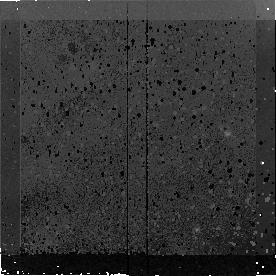
Target: MIPS180. Instrument: NICMOS/NIC2. Filter: F160W. Exposure: 43 min. Observation ID: n9nd24010

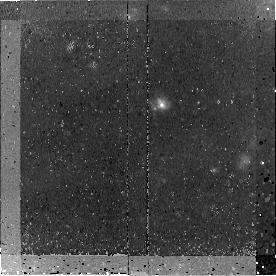
Target: MIPS15928. Instrument: NICMOS/NIC2. Filter: F160W. Exposure: 45 min. Observation ID: n9nd01010

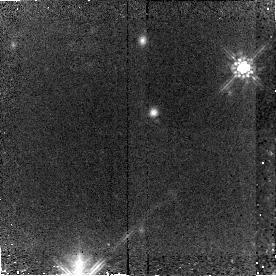
Target: MIPS8342. Instrument: NICMOS/NIC2. Filter: F160W. Exposure: 45 min. Observation ID: n9nd02010

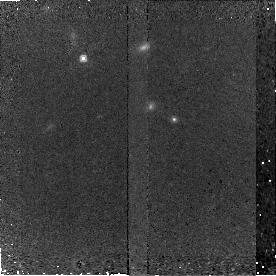
Target: MIPS464. Instrument: NICMOS/NIC2. Filter: F160W. Exposure: 45 min. Observation ID: n9nd15020

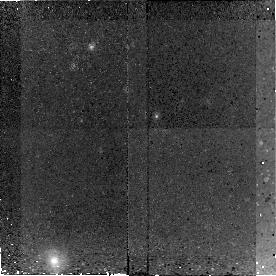
Target: MIPS22558. Instrument: NICMOS/NIC2. Filter: F160W. Exposure: 43 min. Observation ID: n9nd31010

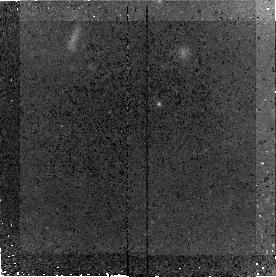
Target: MIPS22699. Instrument: NICMOS/NIC2. Filter: F160W. Exposure: 45 min. Observation ID: n9nd30020

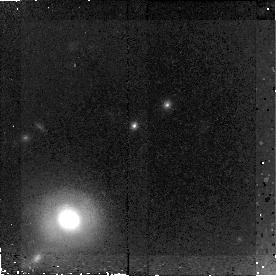
Target: MIPS22651. Instrument: NICMOS/NIC2. Filter: F160W. Exposure: 43 min. Observation ID: n9nd13010

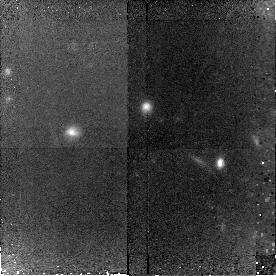
Target: MIPS15977. Instrument: NICMOS/NIC2. Filter: F160W. Exposure: 43 min. Observation ID: n9nd35010

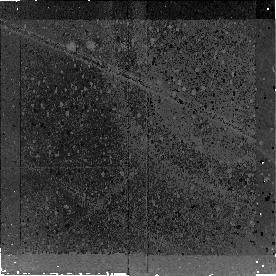
Target: MIPS429. Instrument: NICMOS/NIC2. Filter: F160W. Exposure: 43 min. Observation ID: n9nd07010

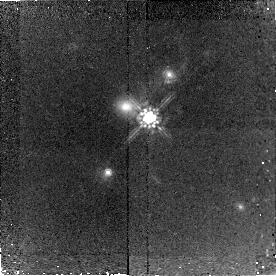
Target: MIPS289. Instrument: NICMOS/NIC2. Filter: F160W. Exposure: 43 min. Observation ID: n9nd05010

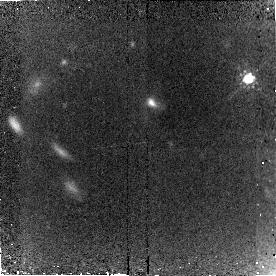
Target: MIPS16080. Instrument: NICMOS/NIC2. Filter: F160W. Exposure: 45 min. Observation ID: n9nd18010

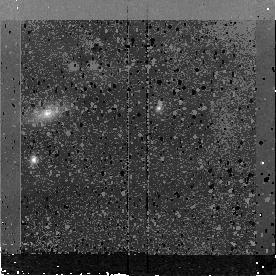
Target: MIPS16095. Instrument: NICMOS/NIC2. Filter: F160W. Exposure: 45 min. Observation ID: n9nd11020

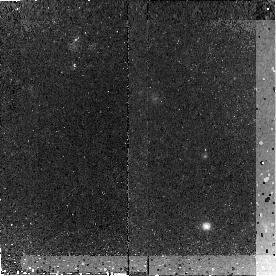
Target: MIPS78. Instrument: NICMOS/NIC2. Filter: F160W. Exposure: 45 min. Observation ID: n9nd23020

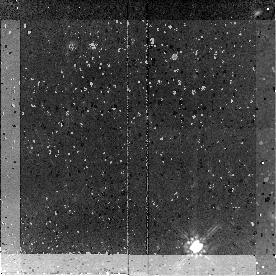
Target: MIPS8245. Instrument: NICMOS/NIC2. Filter: F160W. Exposure: 43 min. Observation ID: n9nd29010

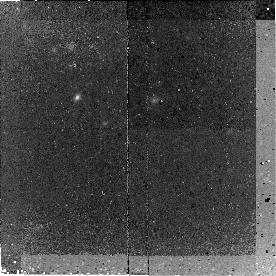
Target: MIPS16122. Instrument: NICMOS/NIC2. Filter: F160W. Exposure: 43 min. Observation ID: n9nd20020

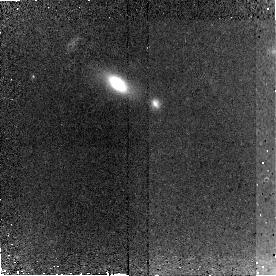
Target: MIPS22661. Instrument: NICMOS/NIC2. Filter: F160W. Exposure: 45 min. Observation ID: n9nd34020

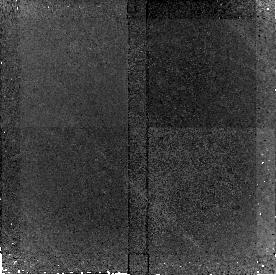
Target: MIPS22482. Instrument: NICMOS/NIC2. Filter: F160W. Exposure: 43 min. Observation ID: n9nd16010

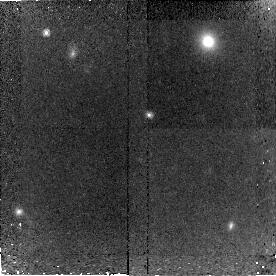
Target: MIPS15958. Instrument: NICMOS/NIC2. Filter: F160W. Exposure: 43 min. Observation ID: n9nd19010

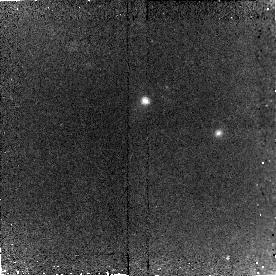
Target: MIPS22204. Instrument: NICMOS/NIC2. Filter: F160W. Exposure: 43 min. Observation ID: n9nd21010

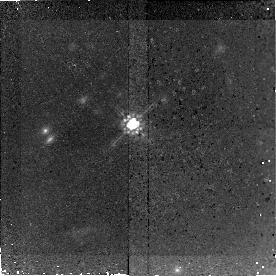
Target: MIPS42. Instrument: NICMOS/NIC2. Filter: F160W. Exposure: 43 min. Observation ID: n9nd17010

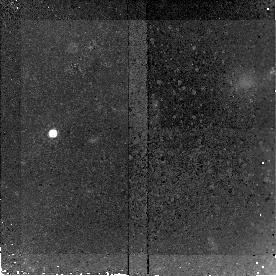
Target: MIPS22530. Instrument: NICMOS/NIC2. Filter: F160W. Exposure: 43 min. Observation ID: n9nd06010

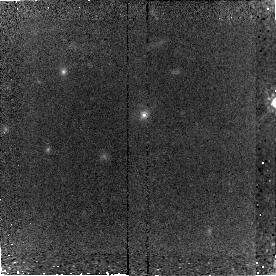
Target: MIPS15949. Instrument: NICMOS/NIC2. Filter: F160W. Exposure: 45 min. Observation ID: n9nd22010

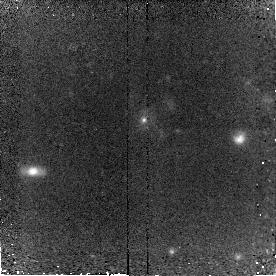
Target: MIPS16144. Instrument: NICMOS/NIC2. Filter: F160W. Exposure: 43 min. Observation ID: n9nd08010

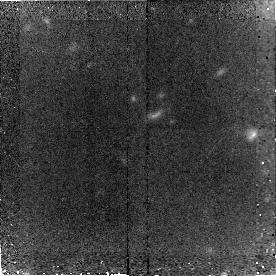
Target: MIPS8493. Instrument: NICMOS/NIC2. Filter: F160W. Exposure: 45 min. Observation ID: n9nd04010

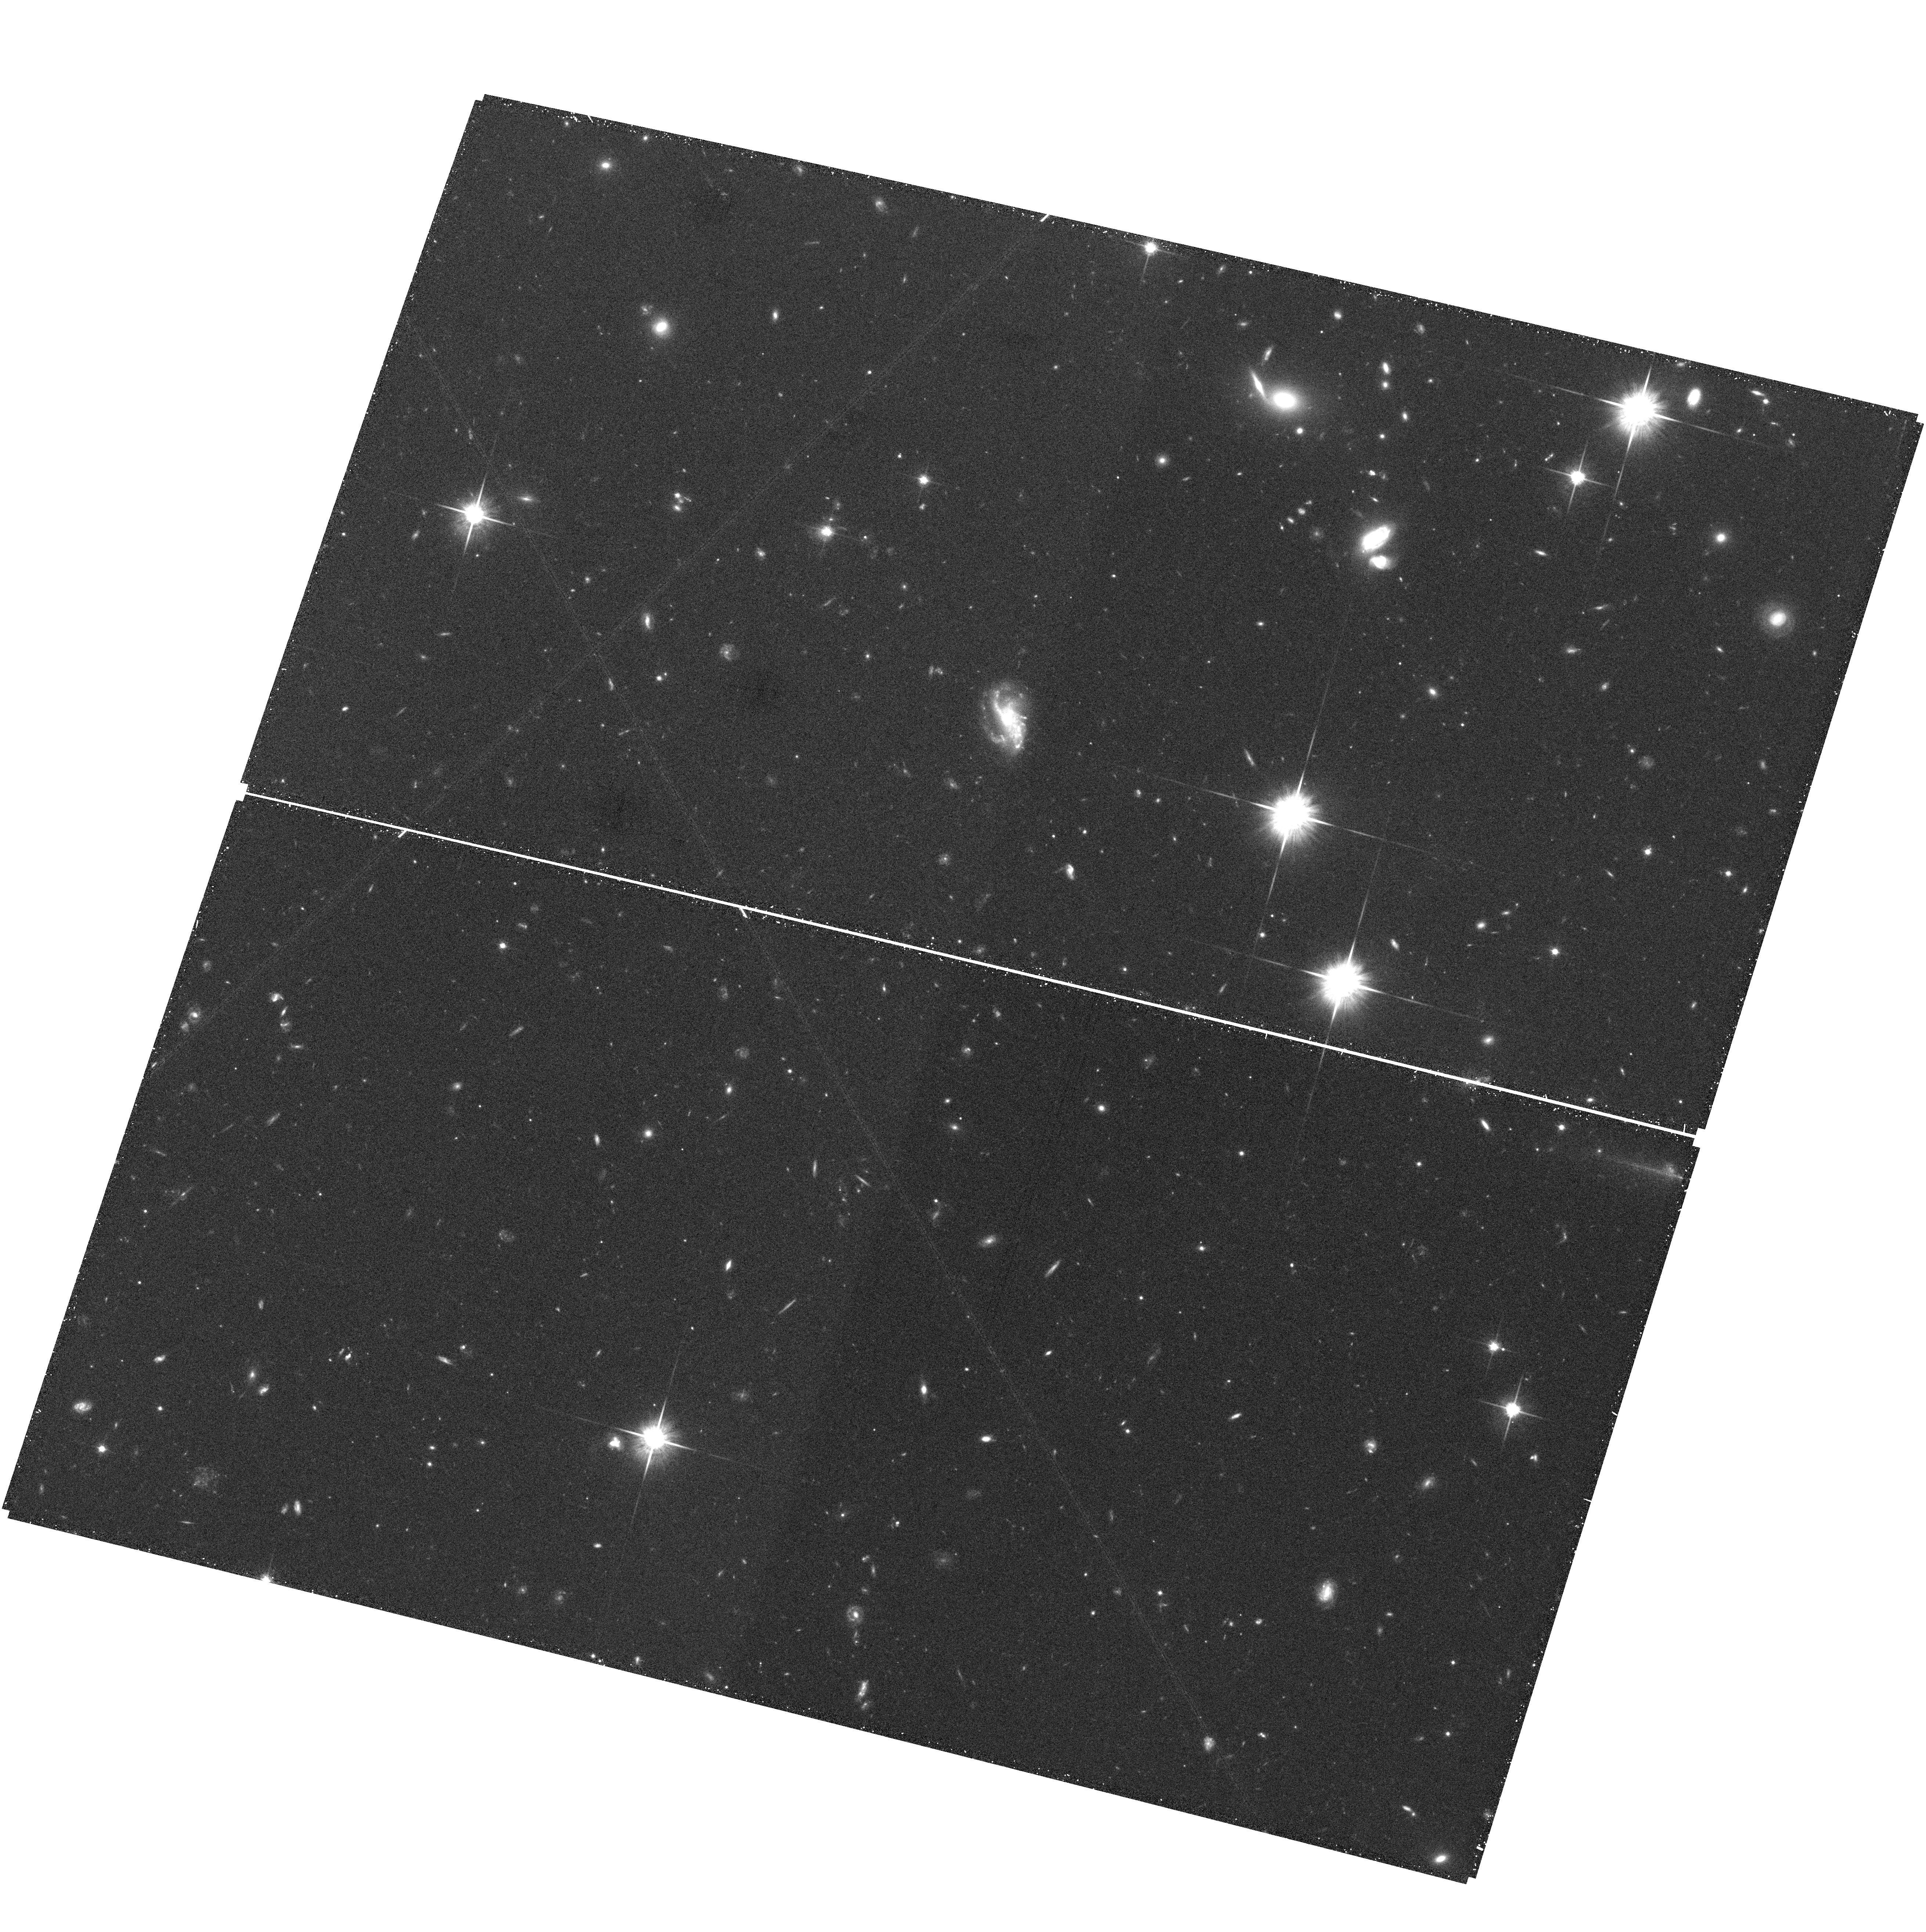
Target: field at RA 257.602°, Dec 58.621°. Instrument: ACS/WFC. Filter: F814W. Exposure: 33 min. Observation ID: hst_10858_10_acs_wfc_f814w_j9nd10

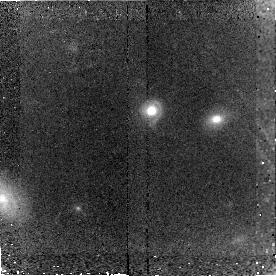
Target: MIPS8196. Instrument: NICMOS/NIC2. Filter: F160W. Exposure: 45 min. Observation ID: n9nd28010

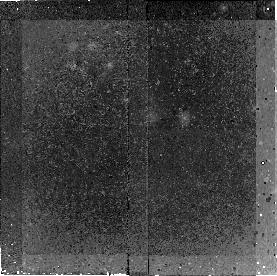
Target: MIPS15880. Instrument: NICMOS/NIC2. Filter: F160W. Exposure: 43 min. Observation ID: n9nd03010

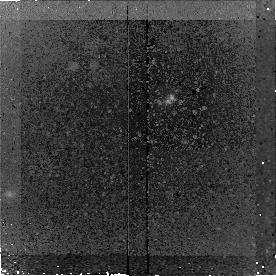
Target: MIPS16059. Instrument: NICMOS/NIC2. Filter: F160W. Exposure: 43 min. Observation ID: n9nd09020

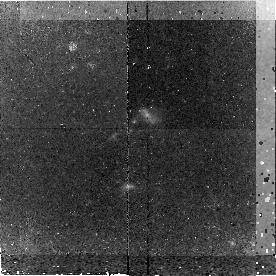
Target: MIPS8242. Instrument: NICMOS/NIC2. Filter: F160W. Exposure: 43 min. Observation ID: n9nd27010

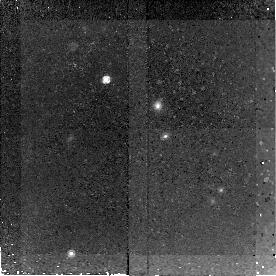
Target: MIPS22277. Instrument: NICMOS/NIC2. Filter: F160W. Exposure: 43 min. Observation ID: n9nd12010

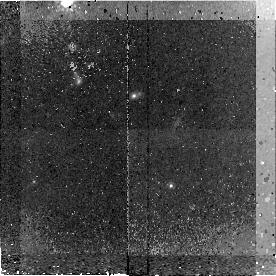
Target: MIPS8327. Instrument: NICMOS/NIC2. Filter: F160W. Exposure: 43 min. Observation ID: n9nd26020

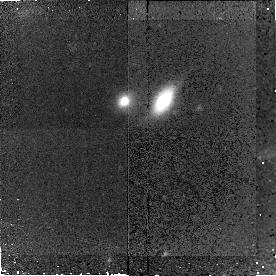
Target: MIPS227. Instrument: NICMOS/NIC2. Filter: F160W. Exposure: 43 min. Observation ID: n9nd33010

NICMOS Imaging of the z ~ 2 Spitzer Spectroscopic Sample of Ultraluminous Infrared Galaxies (PI: Yan, Lin)

We propose to obtain NICMOS images of the first large sample of high-z ultra-luminous infrared galaxies (ULIRGs) whose redshifts and physical states have been determined with Spitzer mid-IR spectra. The detection of strong silicate absorption and/or PAH emission lines suggest that the these sources are a mixture of highly obscured starbursts, AGNs and composite systems at z=2. Although some of the spectra show PAH emission similar to local starburst ULIRGs, their bolometric luminosities are roughly an order of magnitude higher. One important question is if major mergers, which are the trigger for 95% of local ULIRGs, also drive this enormous energy output observed in our z=2 sample. The NICMOS images will allow us to (1) measure surface brightness profiles of z~2 ULIRGs and establish if major mergers could be common among our luminous sources at these early epochs, (2) determine if starbursts and AGNs classified based on their mid-IR spetra would have different morphological signatures, thus different dynamic state; (3) make comparisons with the similar studies of ULIRGs at z ~ 0 - 1, thus infer any evolutionary connections between high-z ULIRGs and the formation of normal, massive galaxies and quasars observed today.